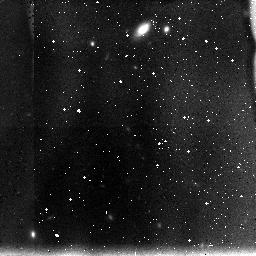
Target: UDF-2. Instrument: NICMOS/NIC3. Filter: F110W. Exposure: 1.1 h. Observation ID: n8mt27040

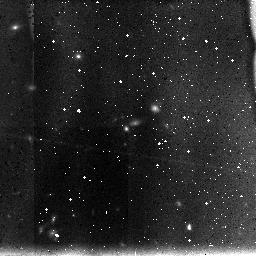
Target: UDF-14. Instrument: NICMOS/NIC3. Filter: F110W. Exposure: 1.1 h. Observation ID: n8mt45070

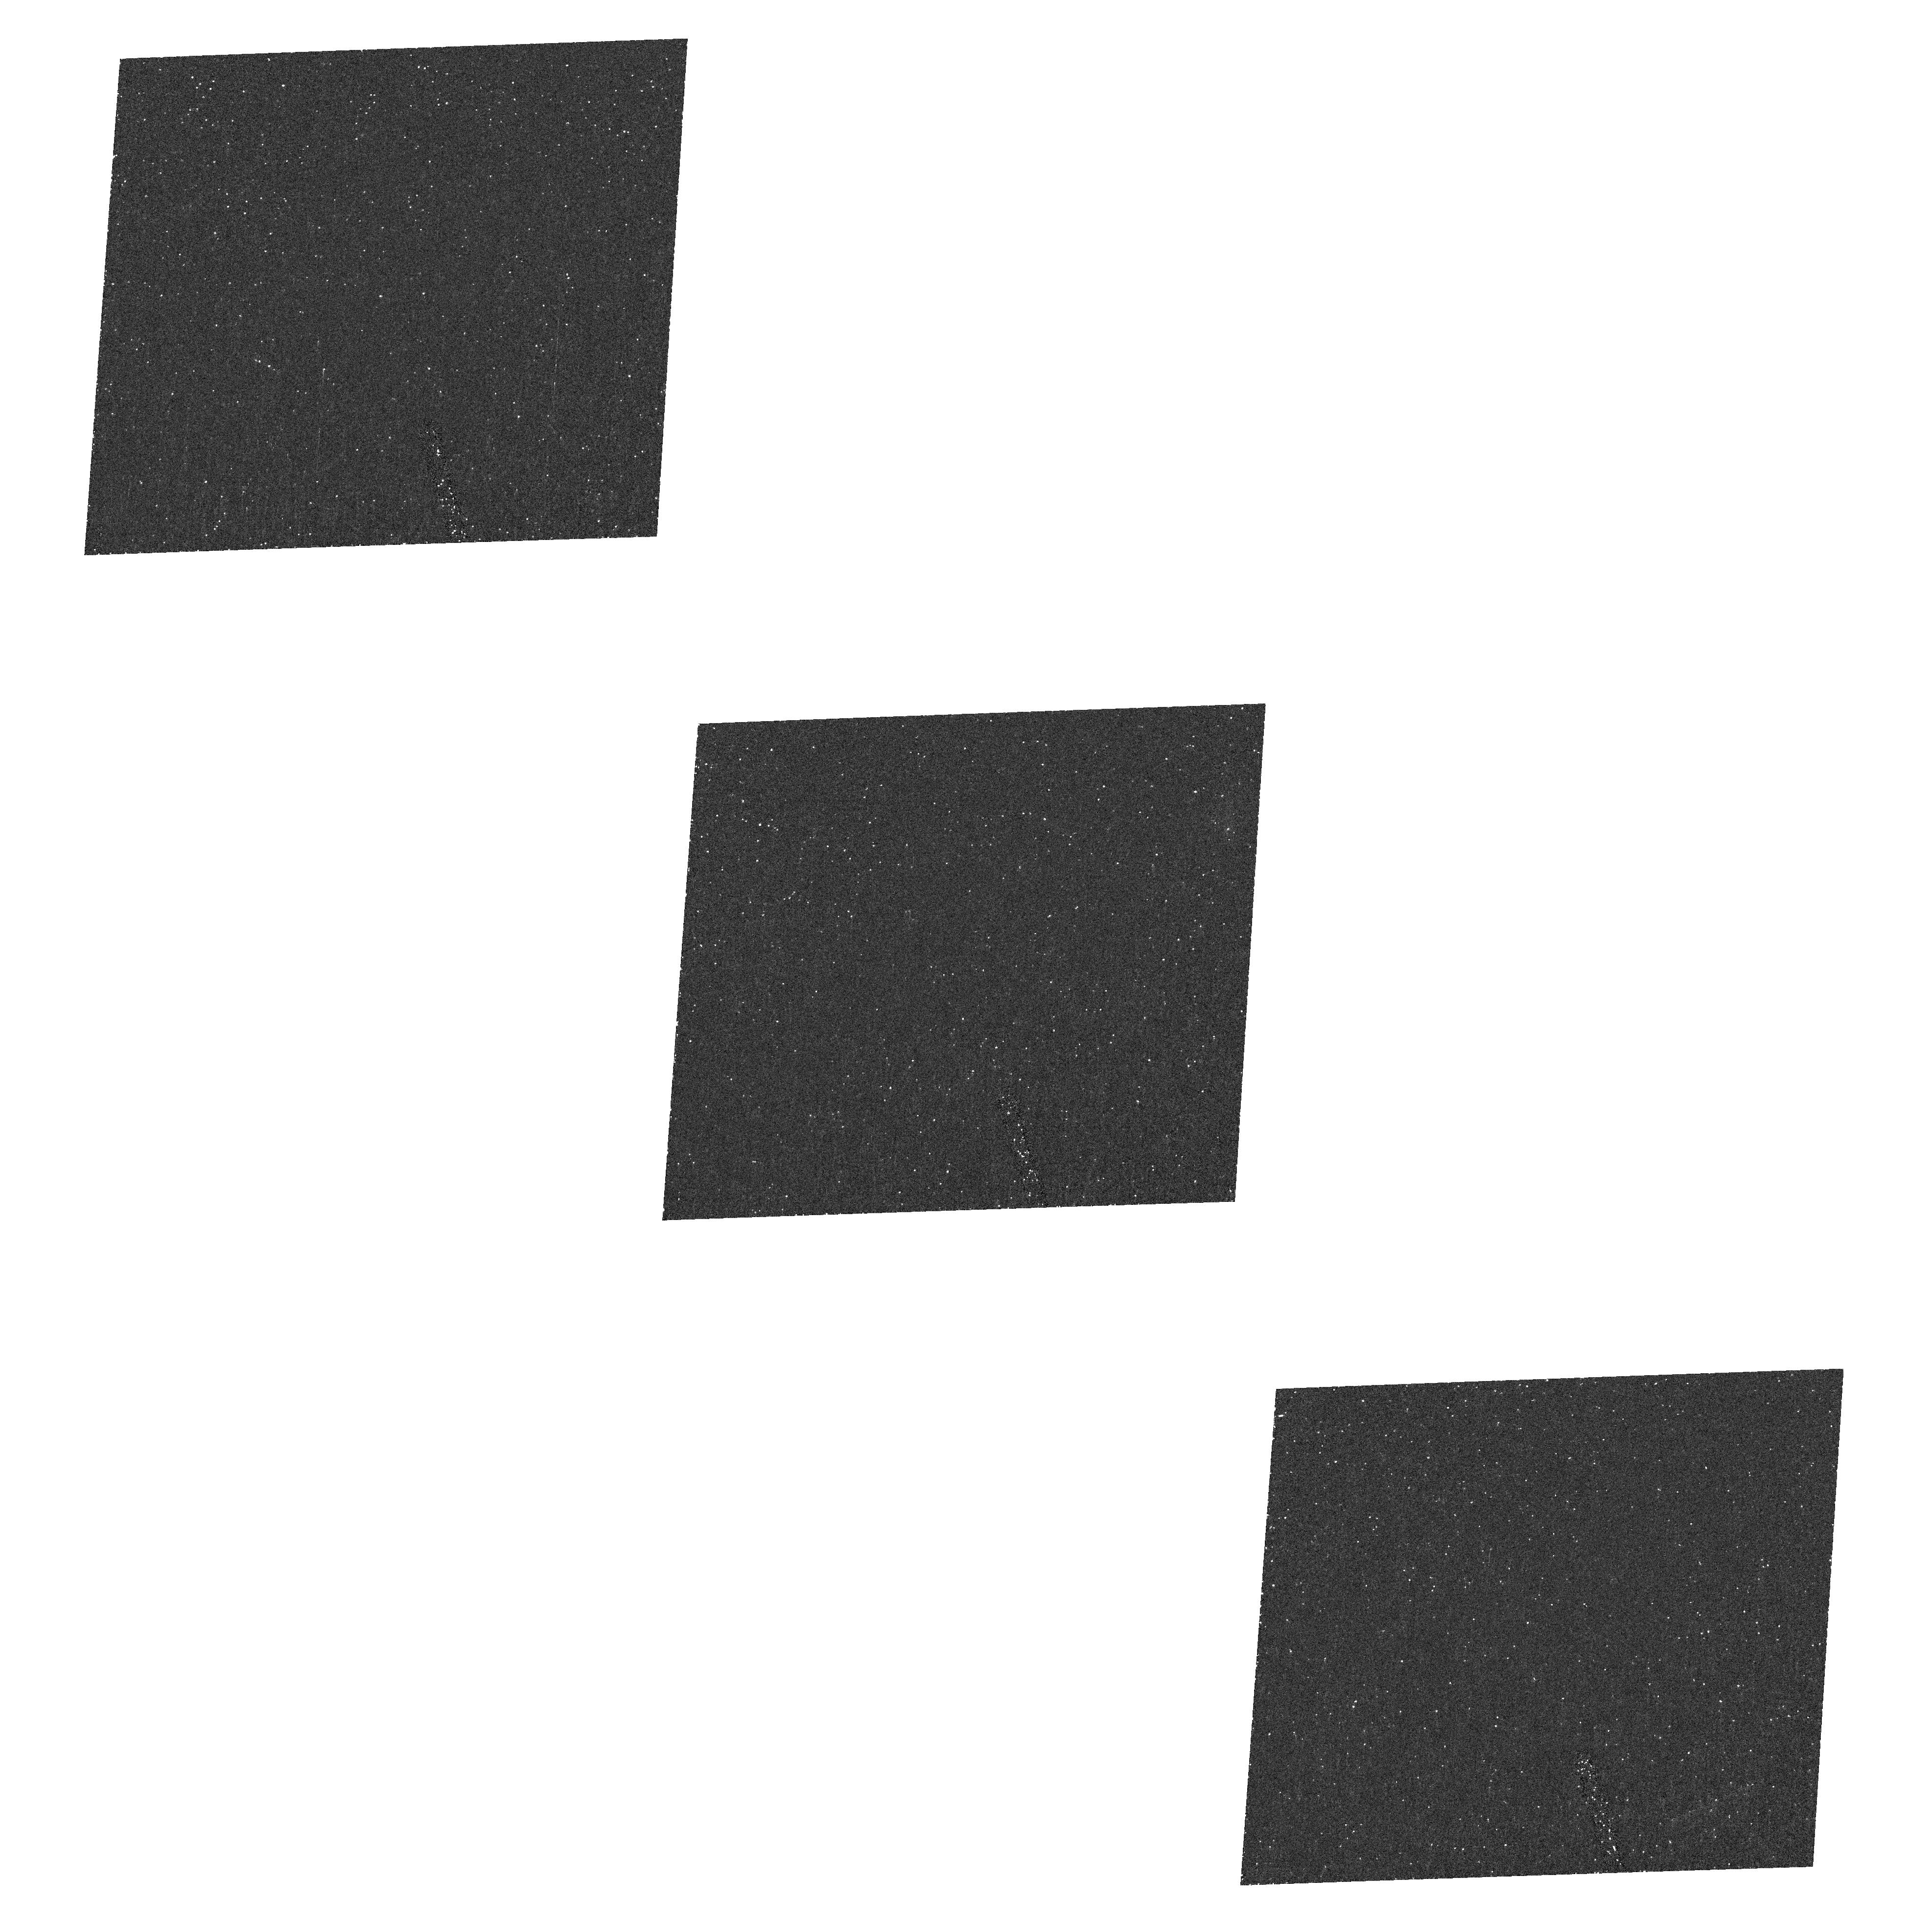
Target: field at RA 53.005°, Dec -27.867°. Instrument: ACS/HRC. Filter: F220W. Exposure: 1.7 h. Observation ID: hst_9803_37_acs_hrc_f220w_j8mt37

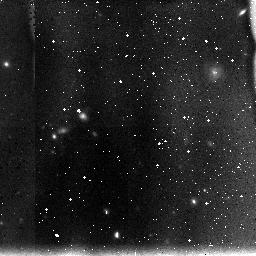
Target: UDF-4. Instrument: NICMOS/NIC3. Filter: F110W. Exposure: 1.1 h. Observation ID: n8mt29040

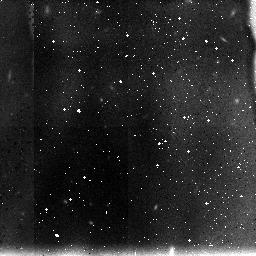
Target: UDF-9. Instrument: NICMOS/NIC3. Filter: F110W. Exposure: 1.1 h. Observation ID: n8mt14040

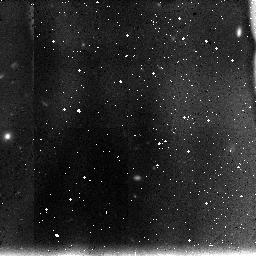
Target: UDF-15. Instrument: NICMOS/NIC3. Filter: F110W. Exposure: 1.1 h. Observation ID: n8mt22040

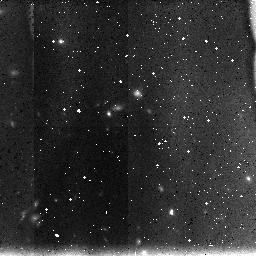
Target: UDF-10. Instrument: NICMOS/NIC3. Filter: F110W. Exposure: 1.1 h. Observation ID: n8mt37040

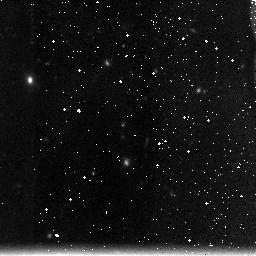
Target: UDF-8. Instrument: NICMOS/NIC3. Filter: F160W. Exposure: 1.1 h. Observation ID: n8mt35050

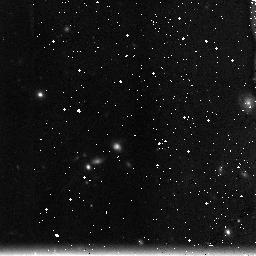
Target: UDF-12. Instrument: NICMOS/NIC3. Filter: F160W. Exposure: 1.1 h. Observation ID: n8mt40050

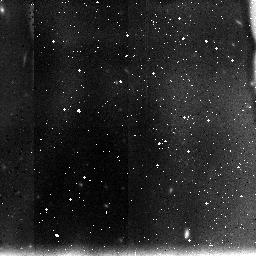
Target: UDF-13. Instrument: NICMOS/NIC3. Filter: F110W. Exposure: 1.1 h. Observation ID: n8mt20070

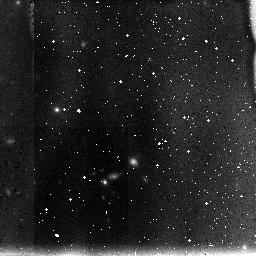
Target: UDF-16. Instrument: NICMOS/NIC3. Filter: F110W. Exposure: 1.1 h. Observation ID: n8mt47040

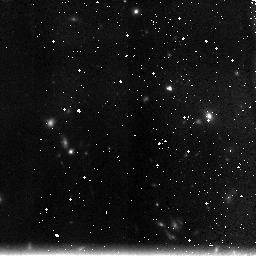
Target: UDF-5. Instrument: NICMOS/NIC3. Filter: F160W. Exposure: 1.1 h. Observation ID: n8mt09050

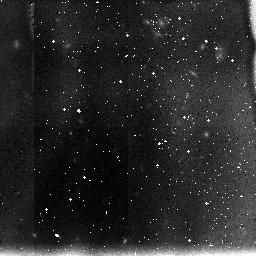
Target: UDF-1. Instrument: NICMOS/NIC3. Filter: F110W. Exposure: 1.1 h. Observation ID: n8mt02040

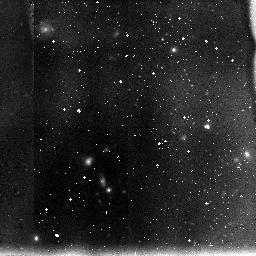
Target: UDF-3. Instrument: NICMOS/NIC3. Filter: F110W. Exposure: 1.1 h. Observation ID: n8mt06040

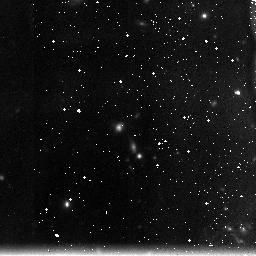
Target: UDF-11. Instrument: NICMOS/NIC3. Filter: F160W. Exposure: 1.1 h. Observation ID: n8mt18050

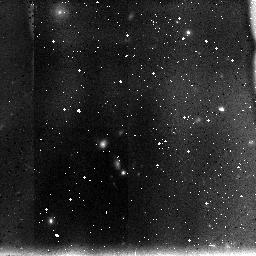
Target: UDF-7. Instrument: NICMOS/NIC3. Filter: F110W. Exposure: 1.1 h. Observation ID: n8mt12040

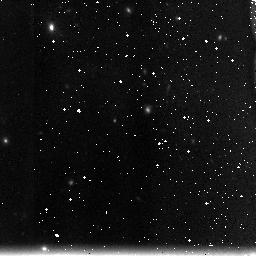
Target: UDF-6. Instrument: NICMOS/NIC3. Filter: F160W. Exposure: 1.1 h. Observation ID: n8mt32050

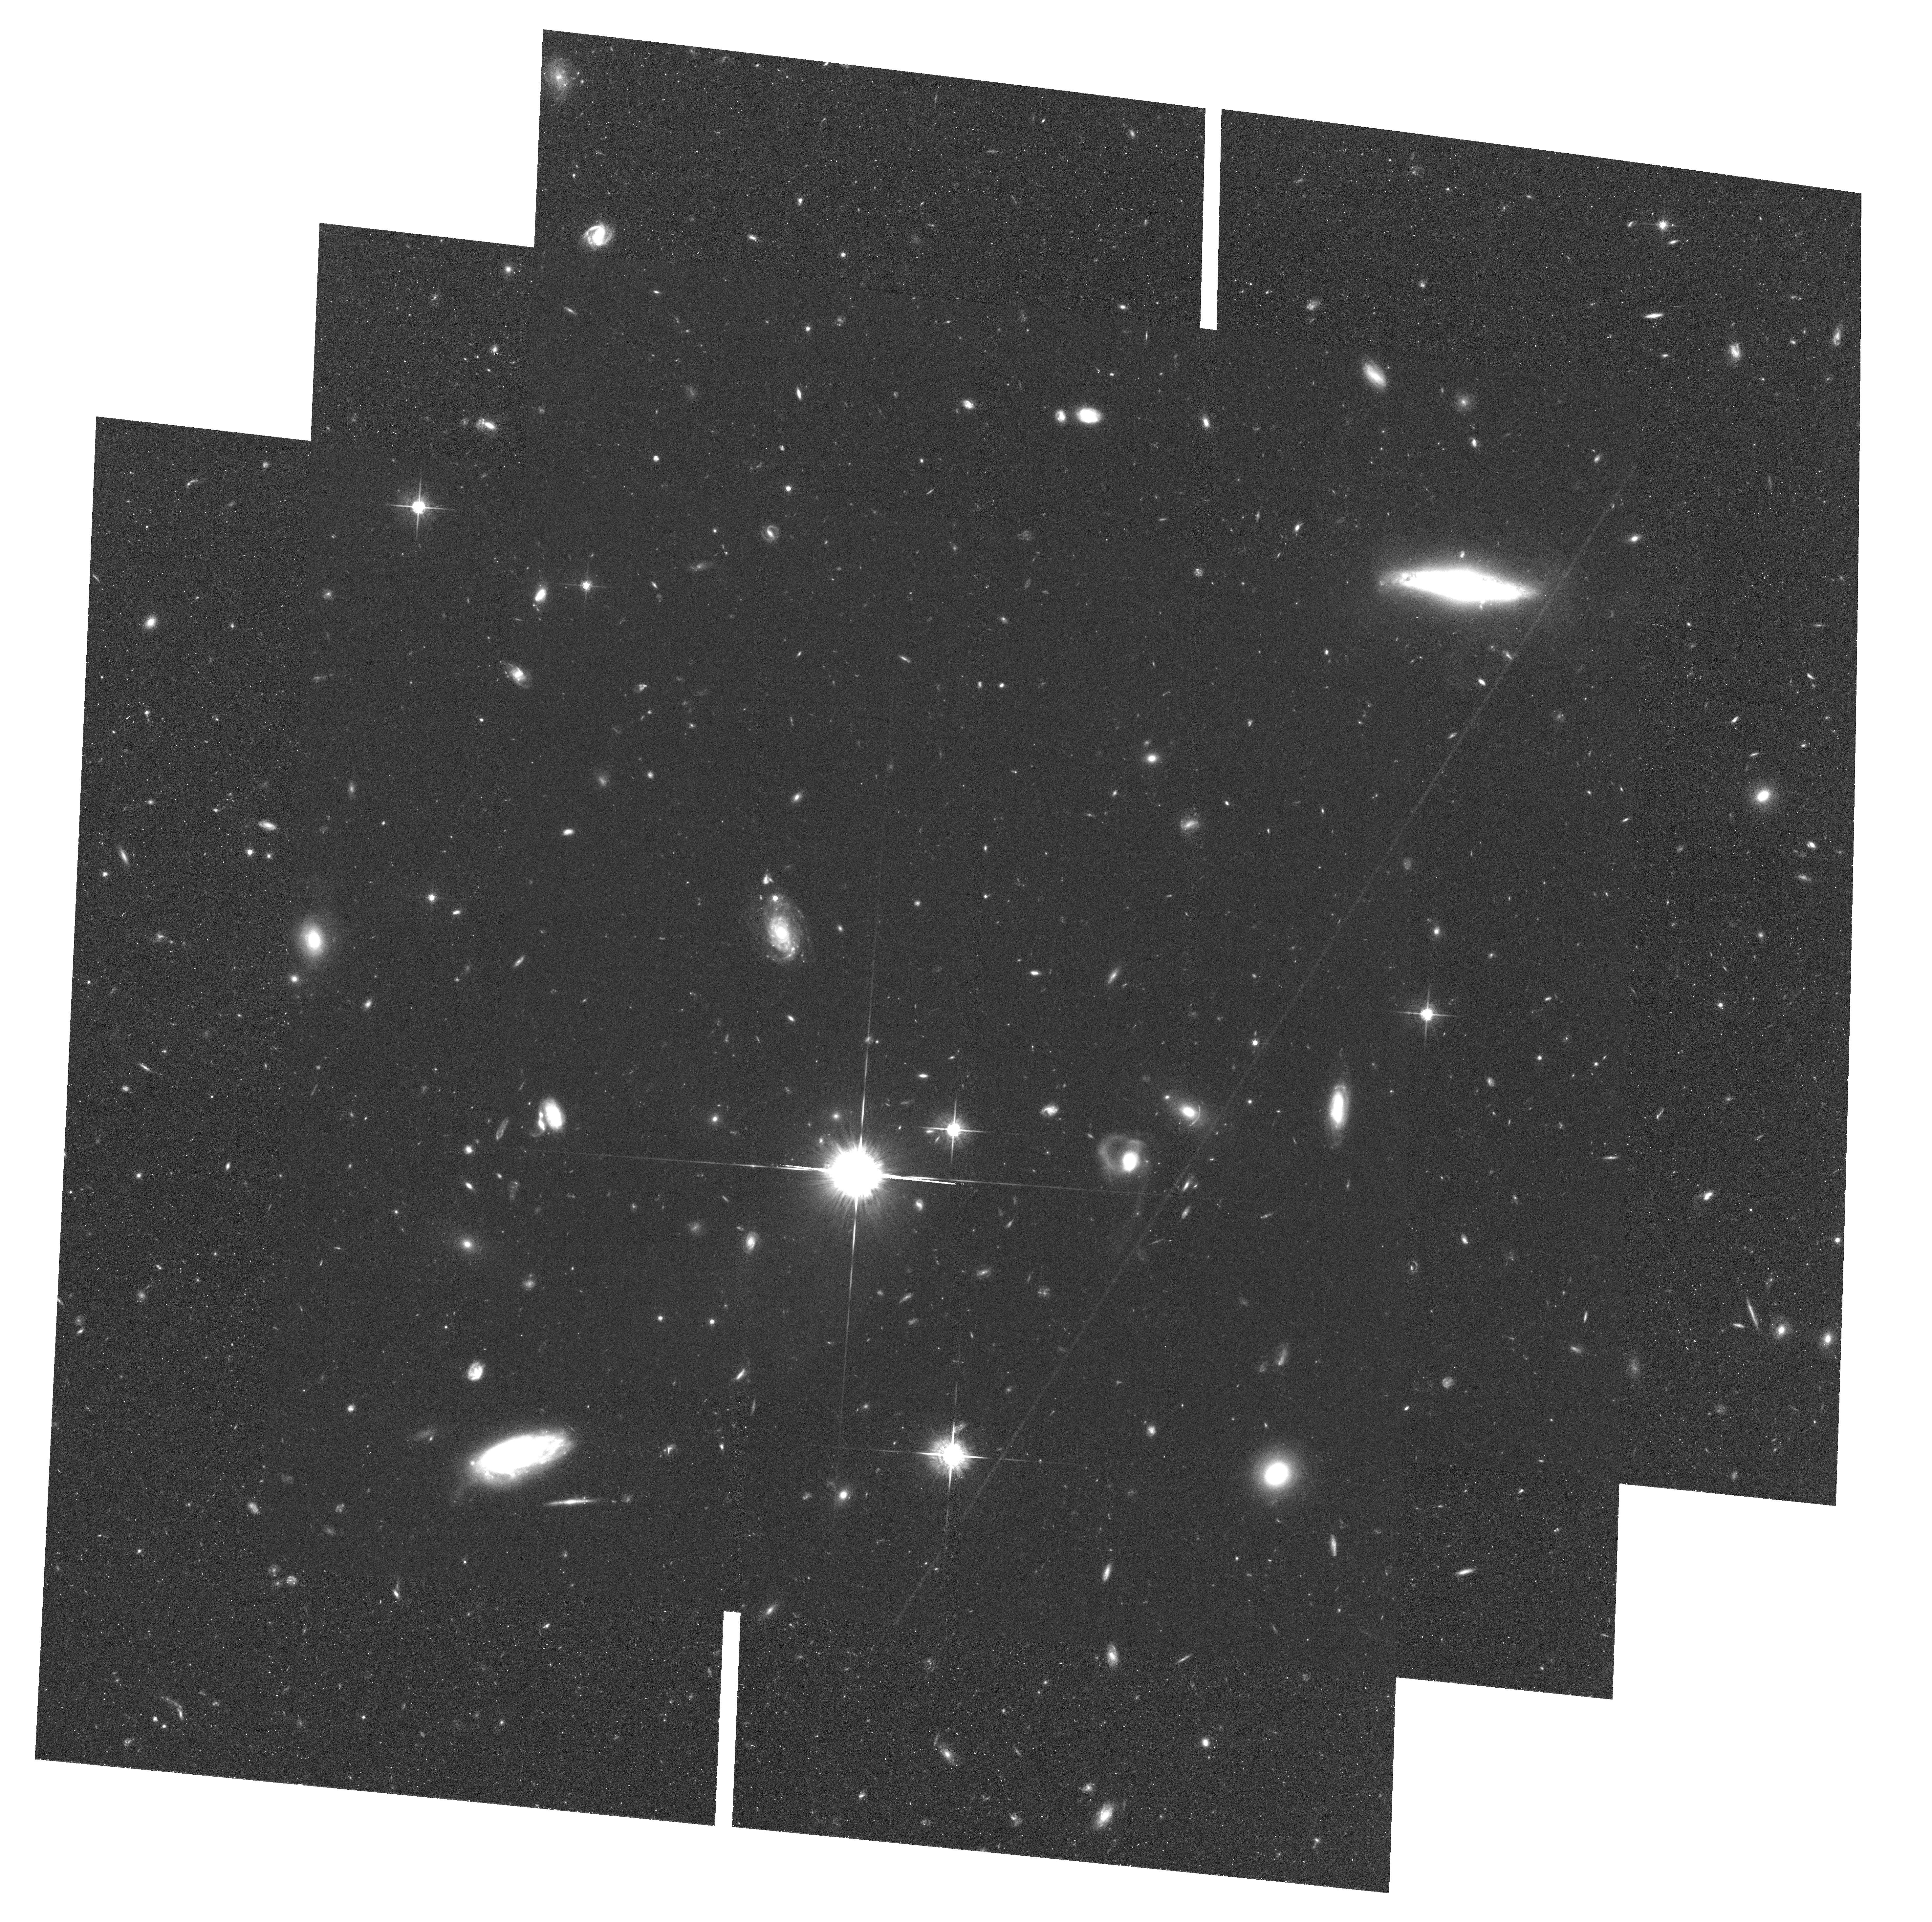
Target: field at RA 53.177°, Dec -27.950°. Instrument: ACS/WFC. Filter: F775W. Exposure: 1.9 h. Observation ID: hst_9803_16_acs_wfc_f775w_j8mt16

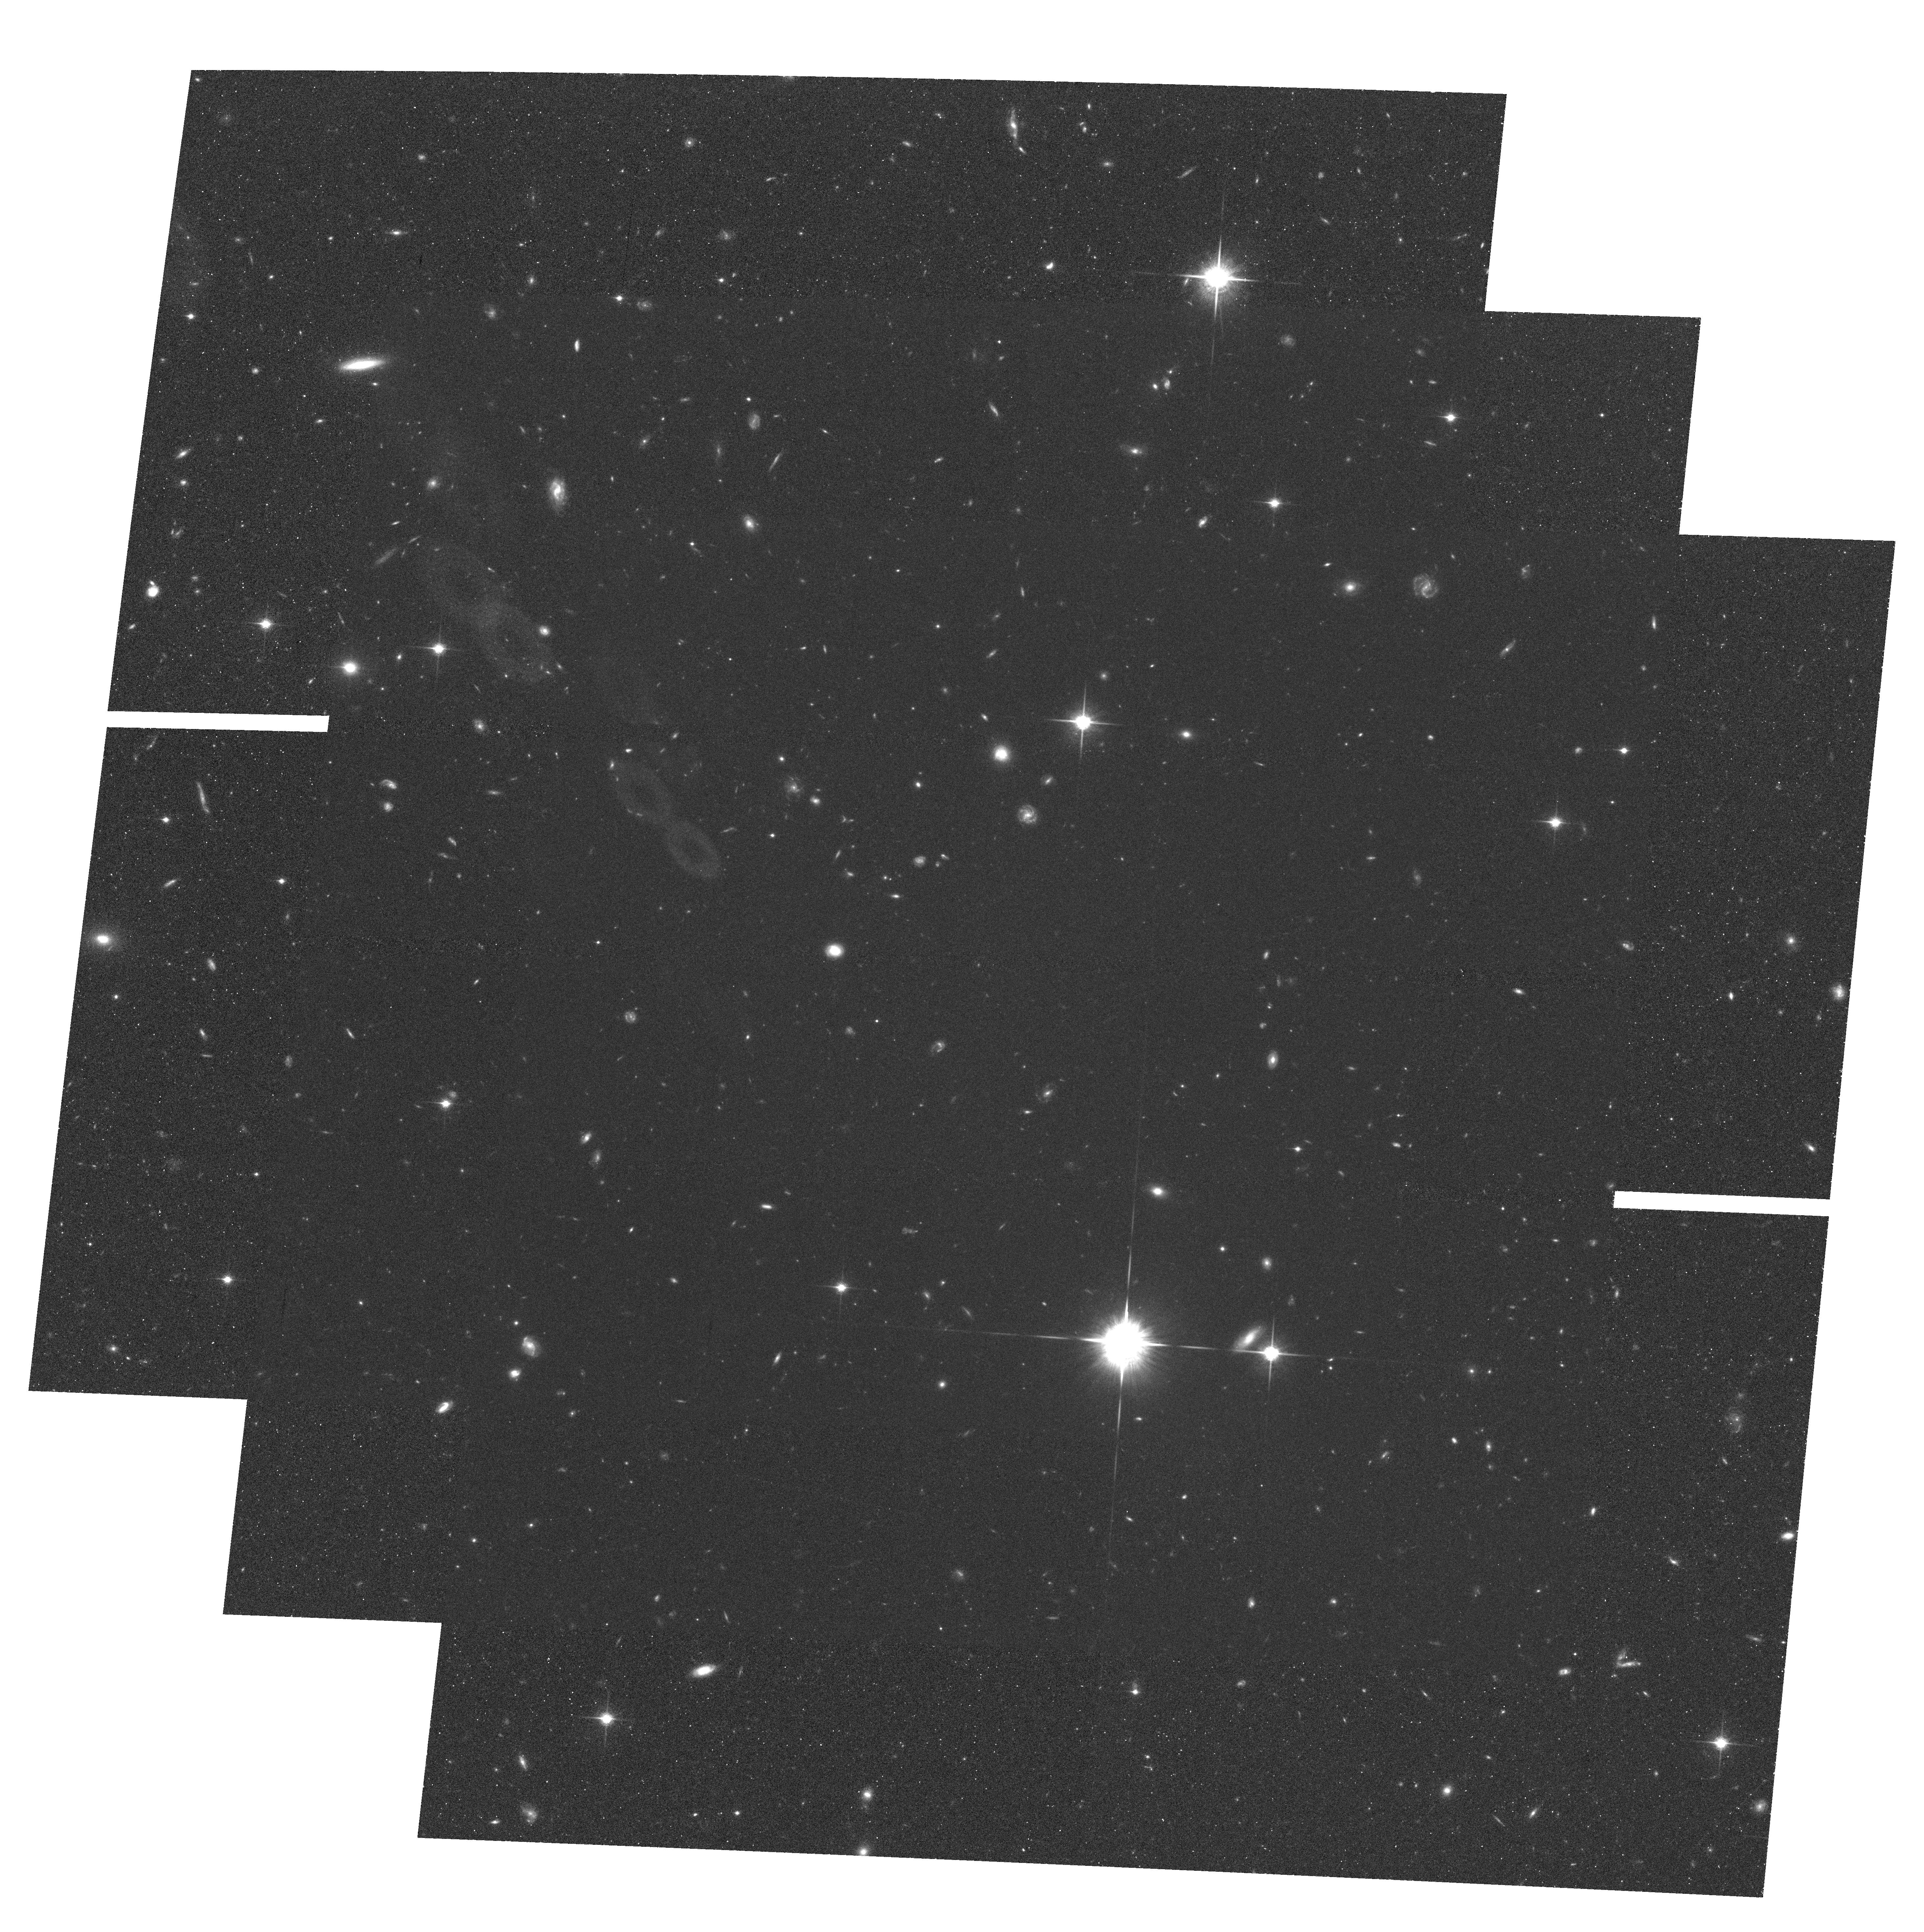
Target: field at RA 52.998°, Dec -27.811°. Instrument: ACS/WFC. Filter: F850LP. Exposure: 1.9 h. Observation ID: hst_9803_35_acs_wfc_f850lp_j8mt35

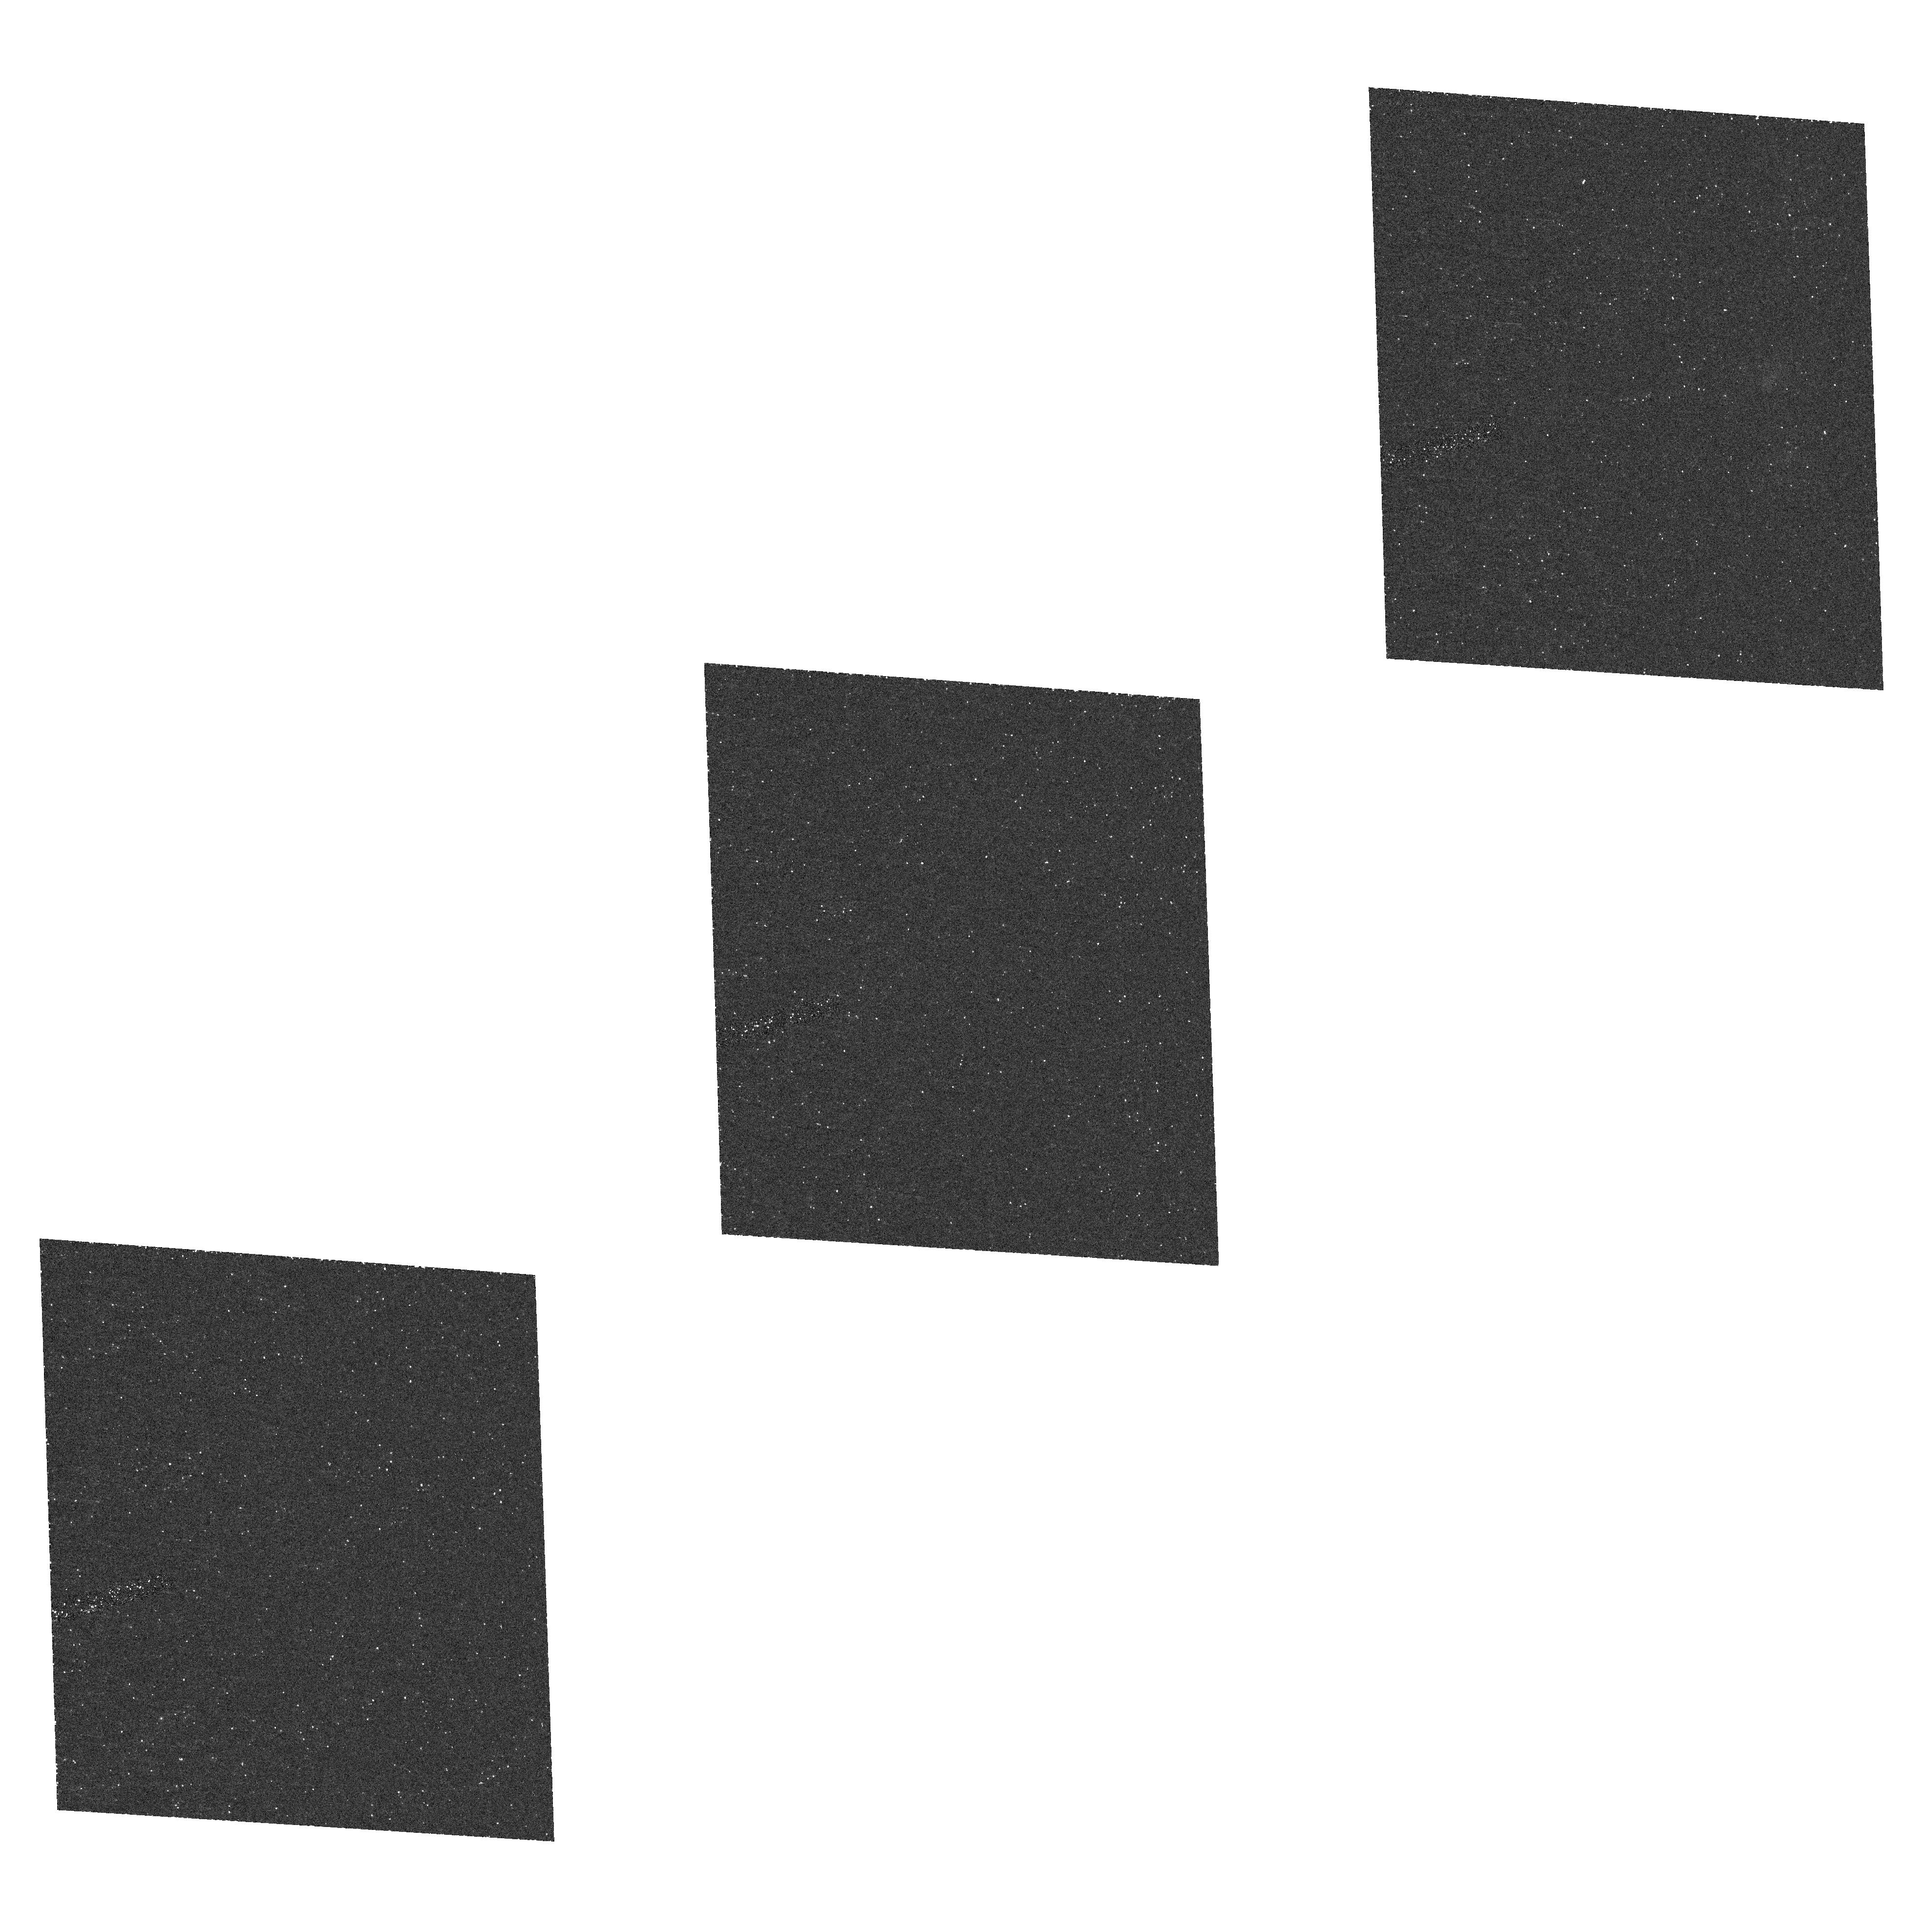
Target: field at RA 53.249°, Dec -27.928°. Instrument: ACS/HRC. Filter: F892N. Exposure: 1.7 h. Observation ID: hst_9803_04_acs_hrc_f892n_j8mt04

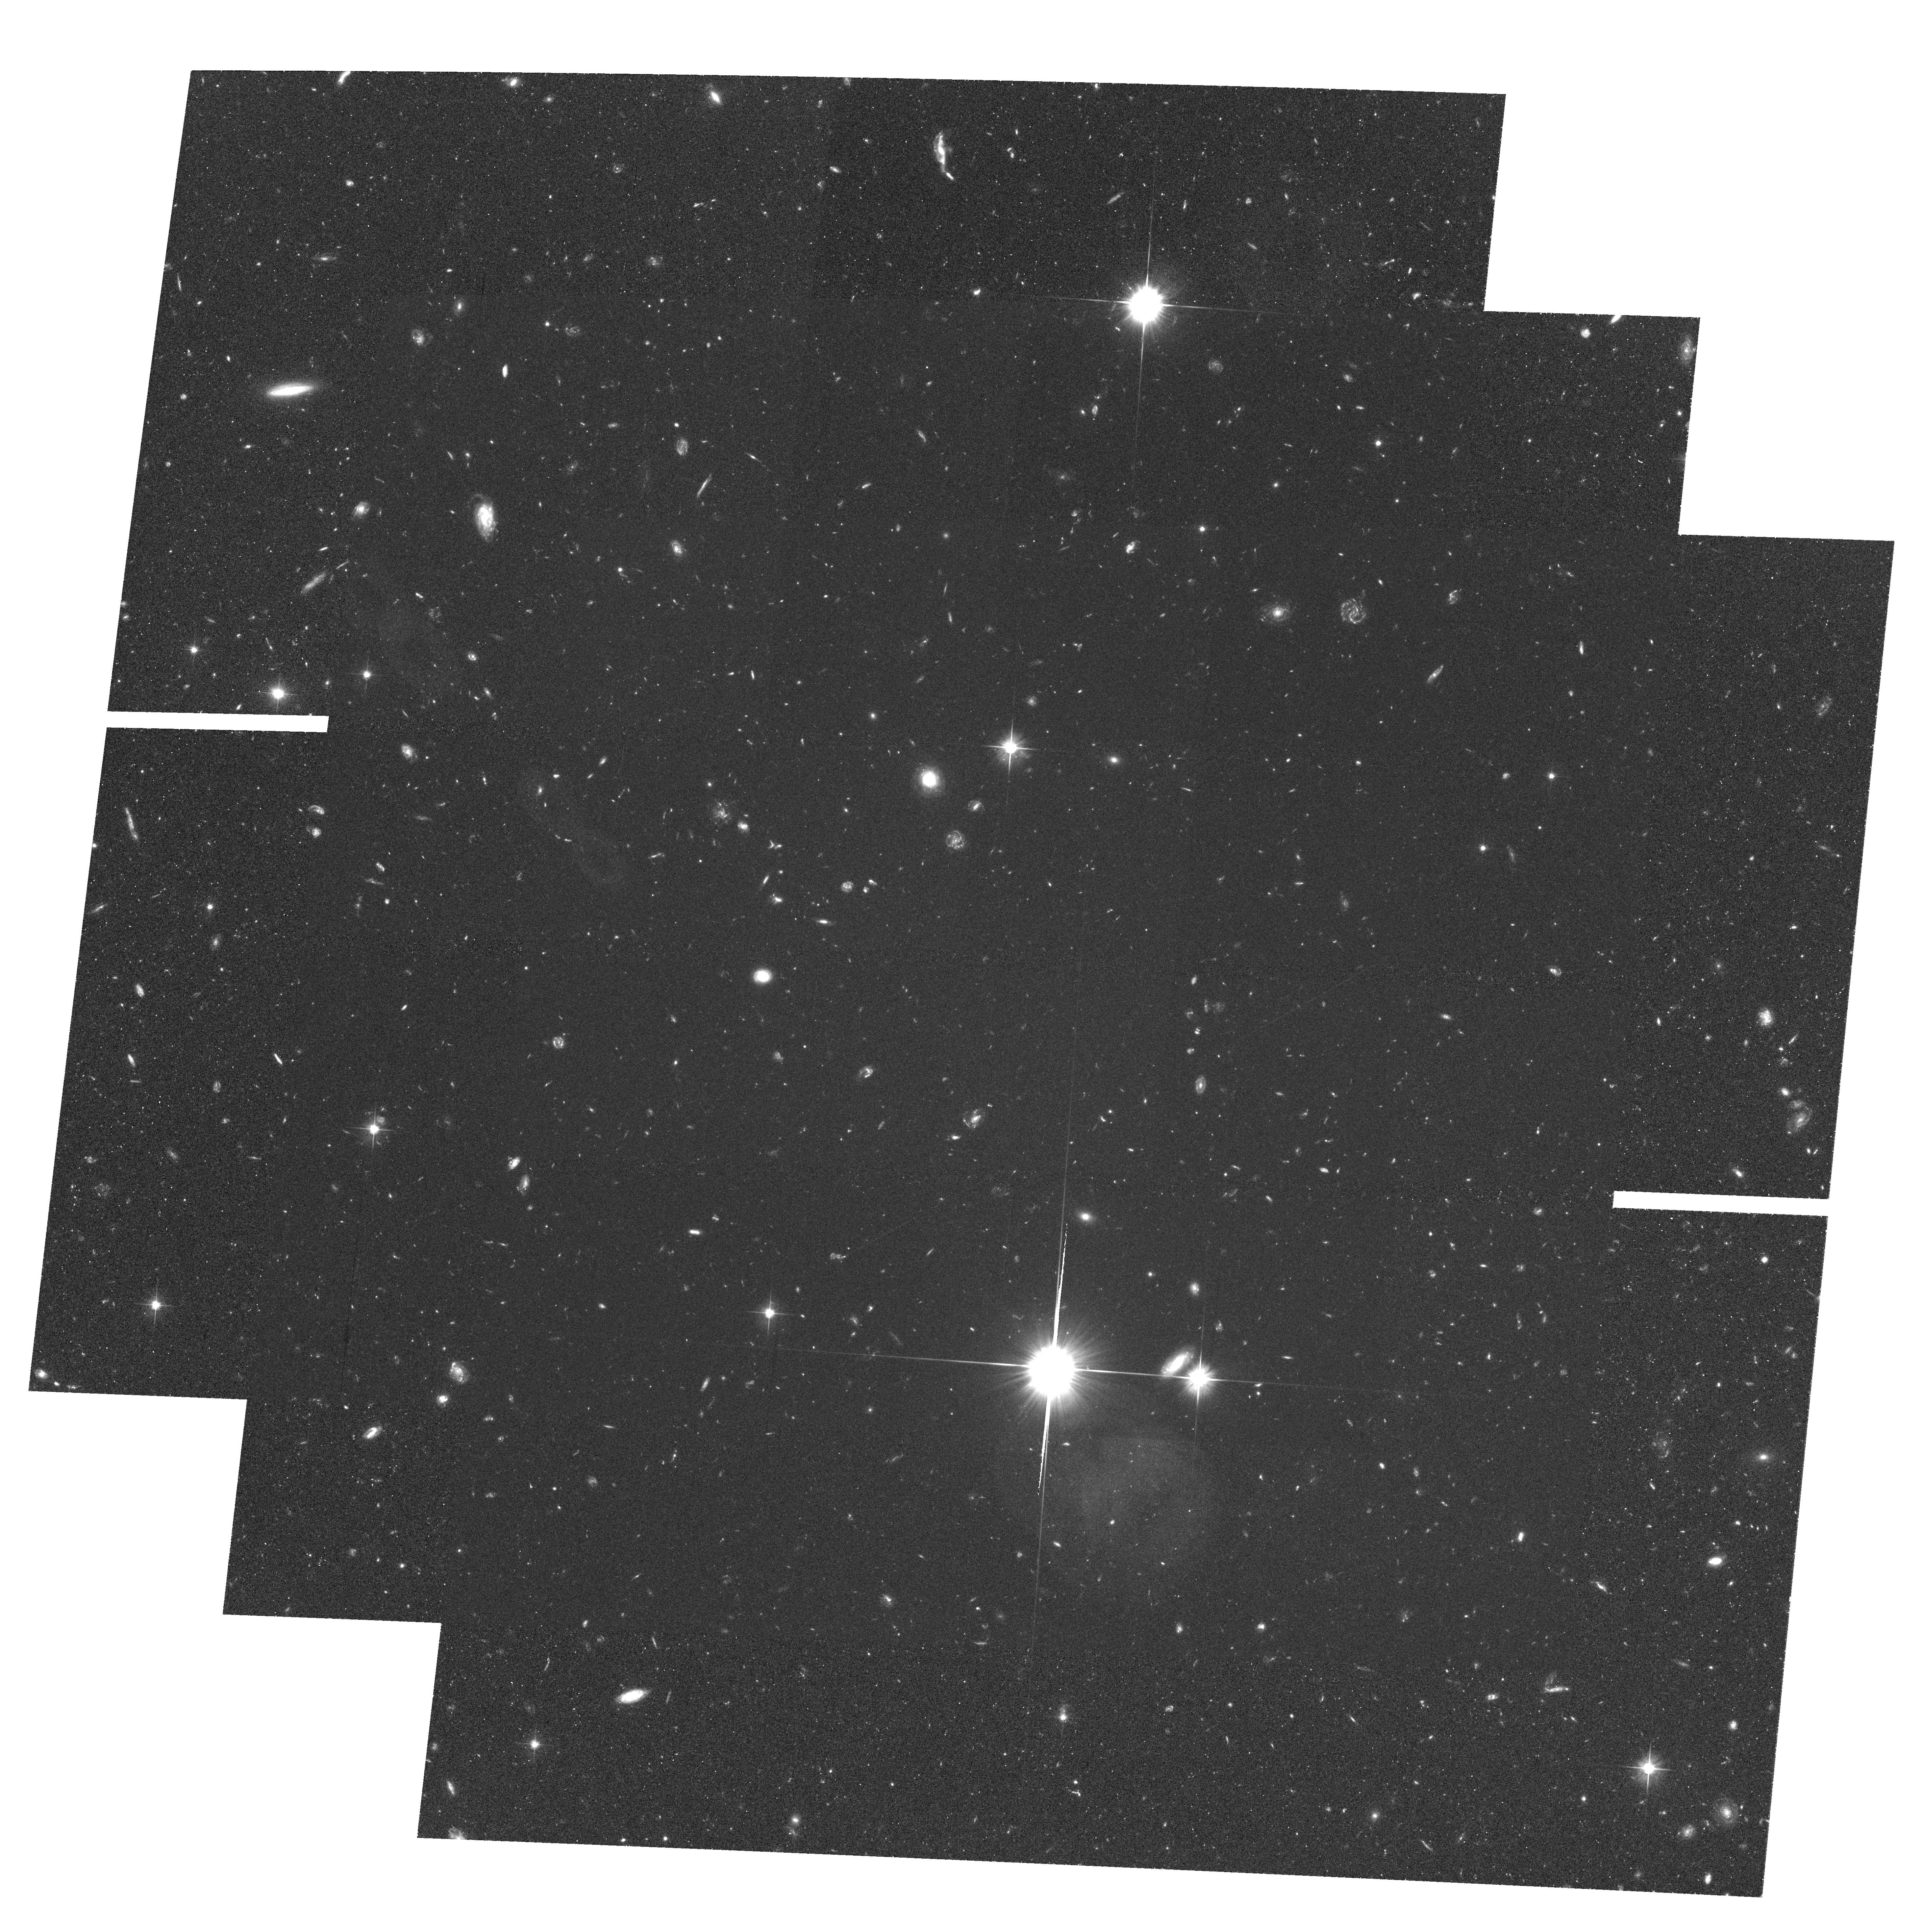
Target: field at RA 52.994°, Dec -27.810°. Instrument: ACS/WFC. Filter: F606W. Exposure: 1.9 h. Observation ID: hst_9803_32_acs_wfc_f606w_j8mt32

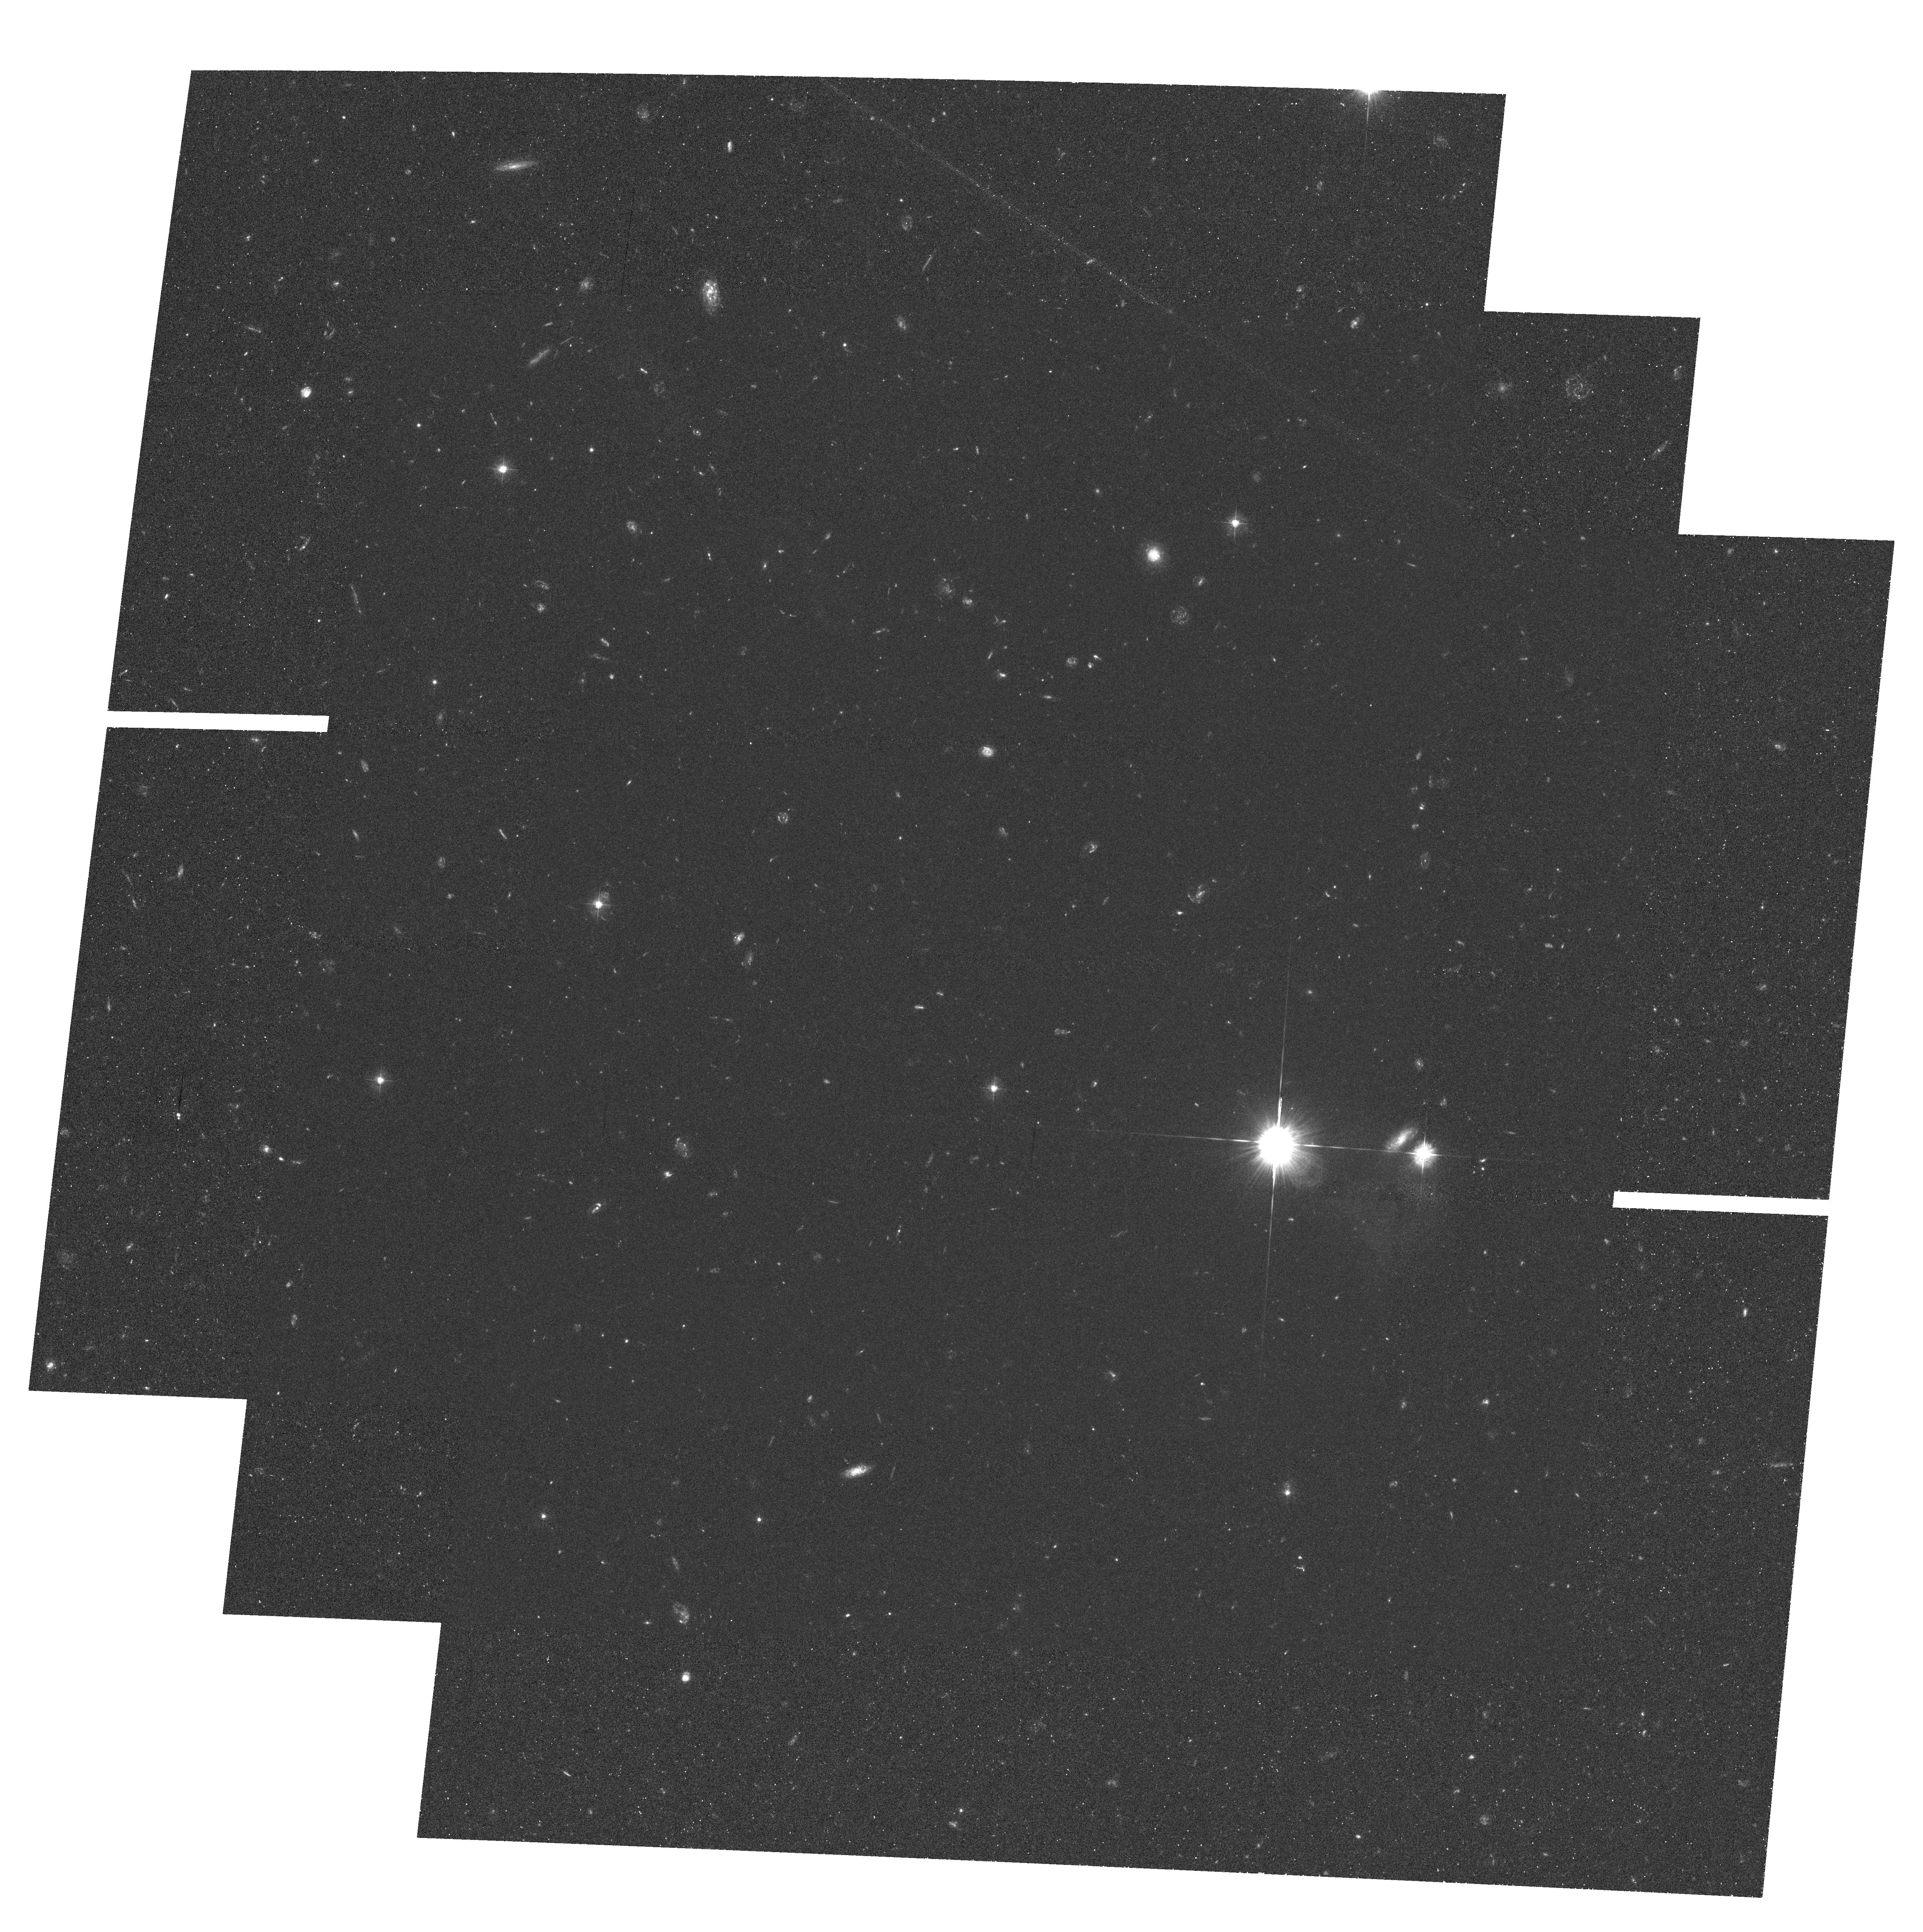
Target: field at RA 53.005°, Dec -27.820°. Instrument: ACS/WFC. Filter: F435W. Exposure: 1.9 h. Observation ID: hst_9803_39_acs_wfc_f435w_j8mt39

Deep NICMOS Images of  the UDF (PI: Thompson, Rodger I.)

The ACS Ultra Deep Field (UDF) images will greatly enhance the rich suite of deep multi-wavelength images in the Chandra Deep Field South (CDF--S). We propose to complete the image set with deep near-IR NICMOS images at 1.1 and 1.6 microns over a significant fraction of the UDF, providing a critical link between the HST ACS and SIRTF observations. The timely addition of the near-IR images ensures that investigators will have images that span the spectrum from X-ray to far IR. In recognition of the value of the near IR images this proposal is submitted as a Treasury proposal with no proprietary period. The proposal team will deliver science quality images, mosaiced images covering 4.9 sq arc min, and a photometric catalog complete to an AB mag of 28.2 in both the F110W and F160W filters. The program also delivers a parallel extremely deep ACS field, 8' away, that reaches to within 0.6 mag of the UDF in the same filters as the UDF. The scientific program of the proposal team focuses on the star formation history of the universe, evolved galaxies at high redshift, galaxies at the epoch of reionization, and the redshift evolution of AGNs and ULIRGs. The HDF-N is currently the only field with spatially-coincident deep HST imaging in both the optical and near-IR. The small size of the HDF-N means that large scale structure is the dominant error in the results from the HDF-N. Providing observations in a field that is spatially uncorrelated is critically important. The UDF/CDF-S fulfills that goal. The depth of the UDF ACS imaging, and the wealth of Great Observatory and ground based observations in the CDF-S, make these NICMOS observations uniquely valuable. An extraordinarily rich array of science opportunities await the community from the NICMOS UDF data.